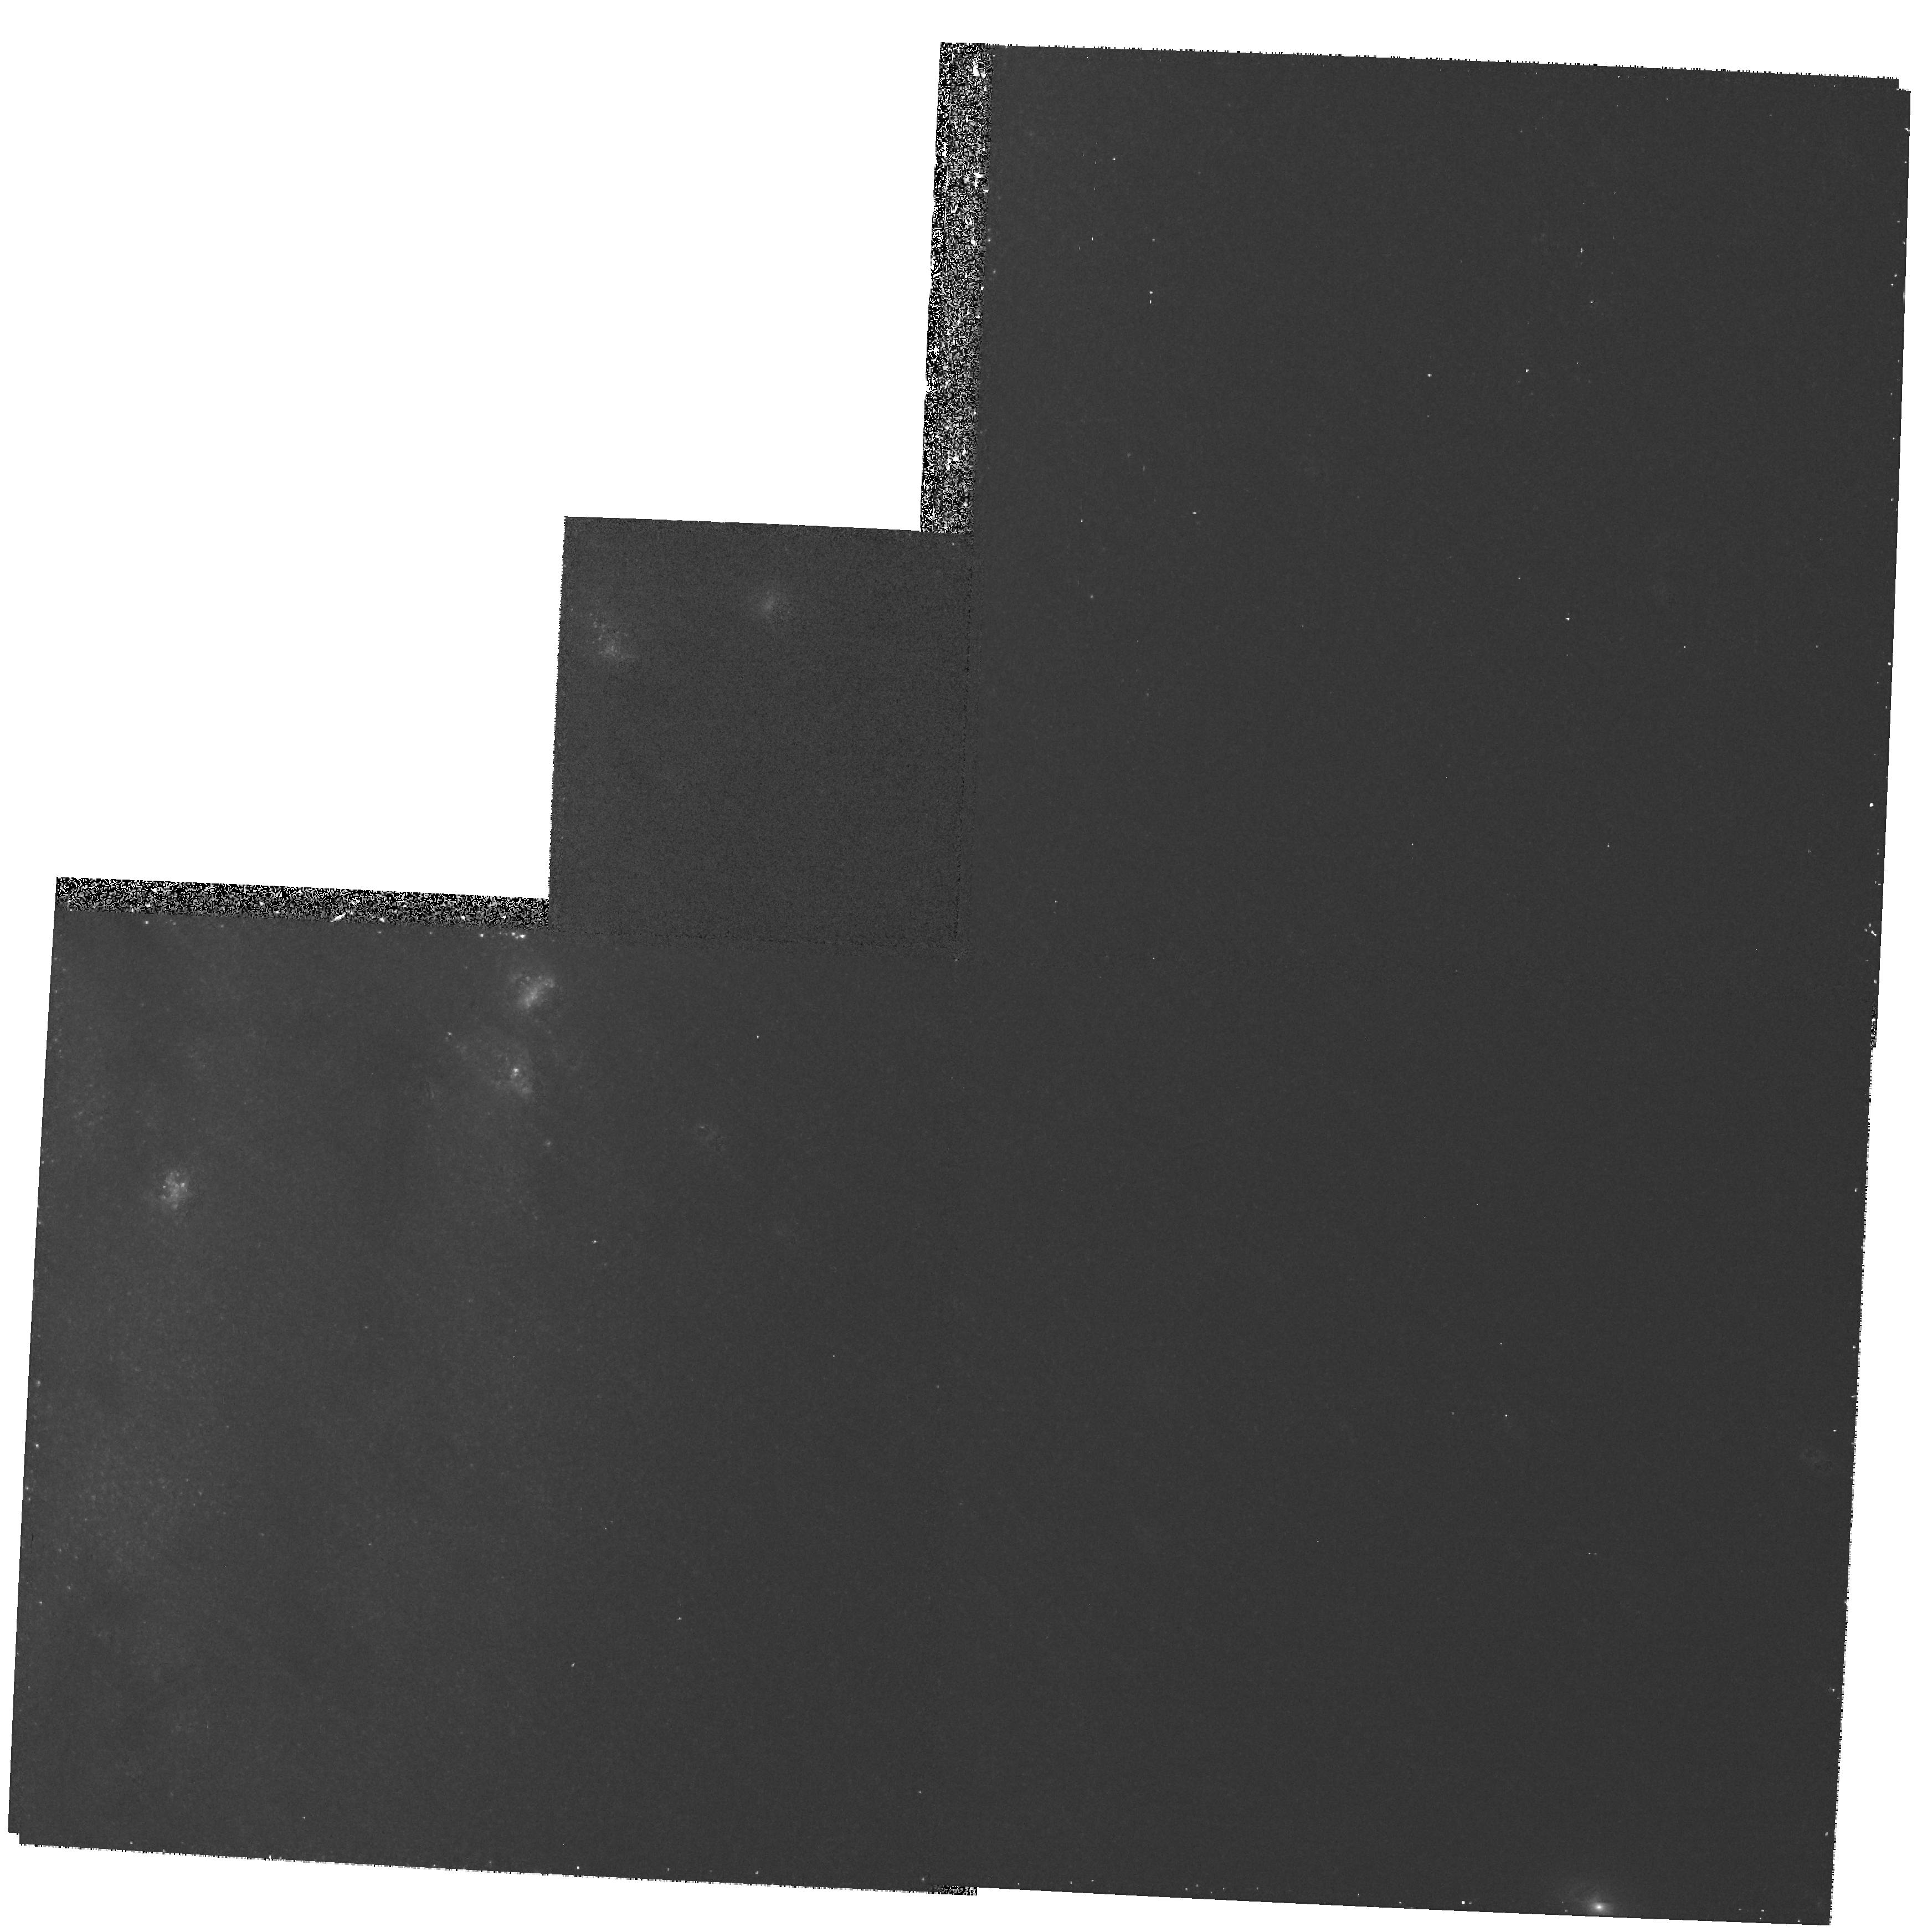
Target: NGC3031-NUC
Instrument: WFPC2/PC
Filter: F555W
Exposure: 22 min
Observation ID: hst_7351_01_wfpc2_pc_f555w_u51301

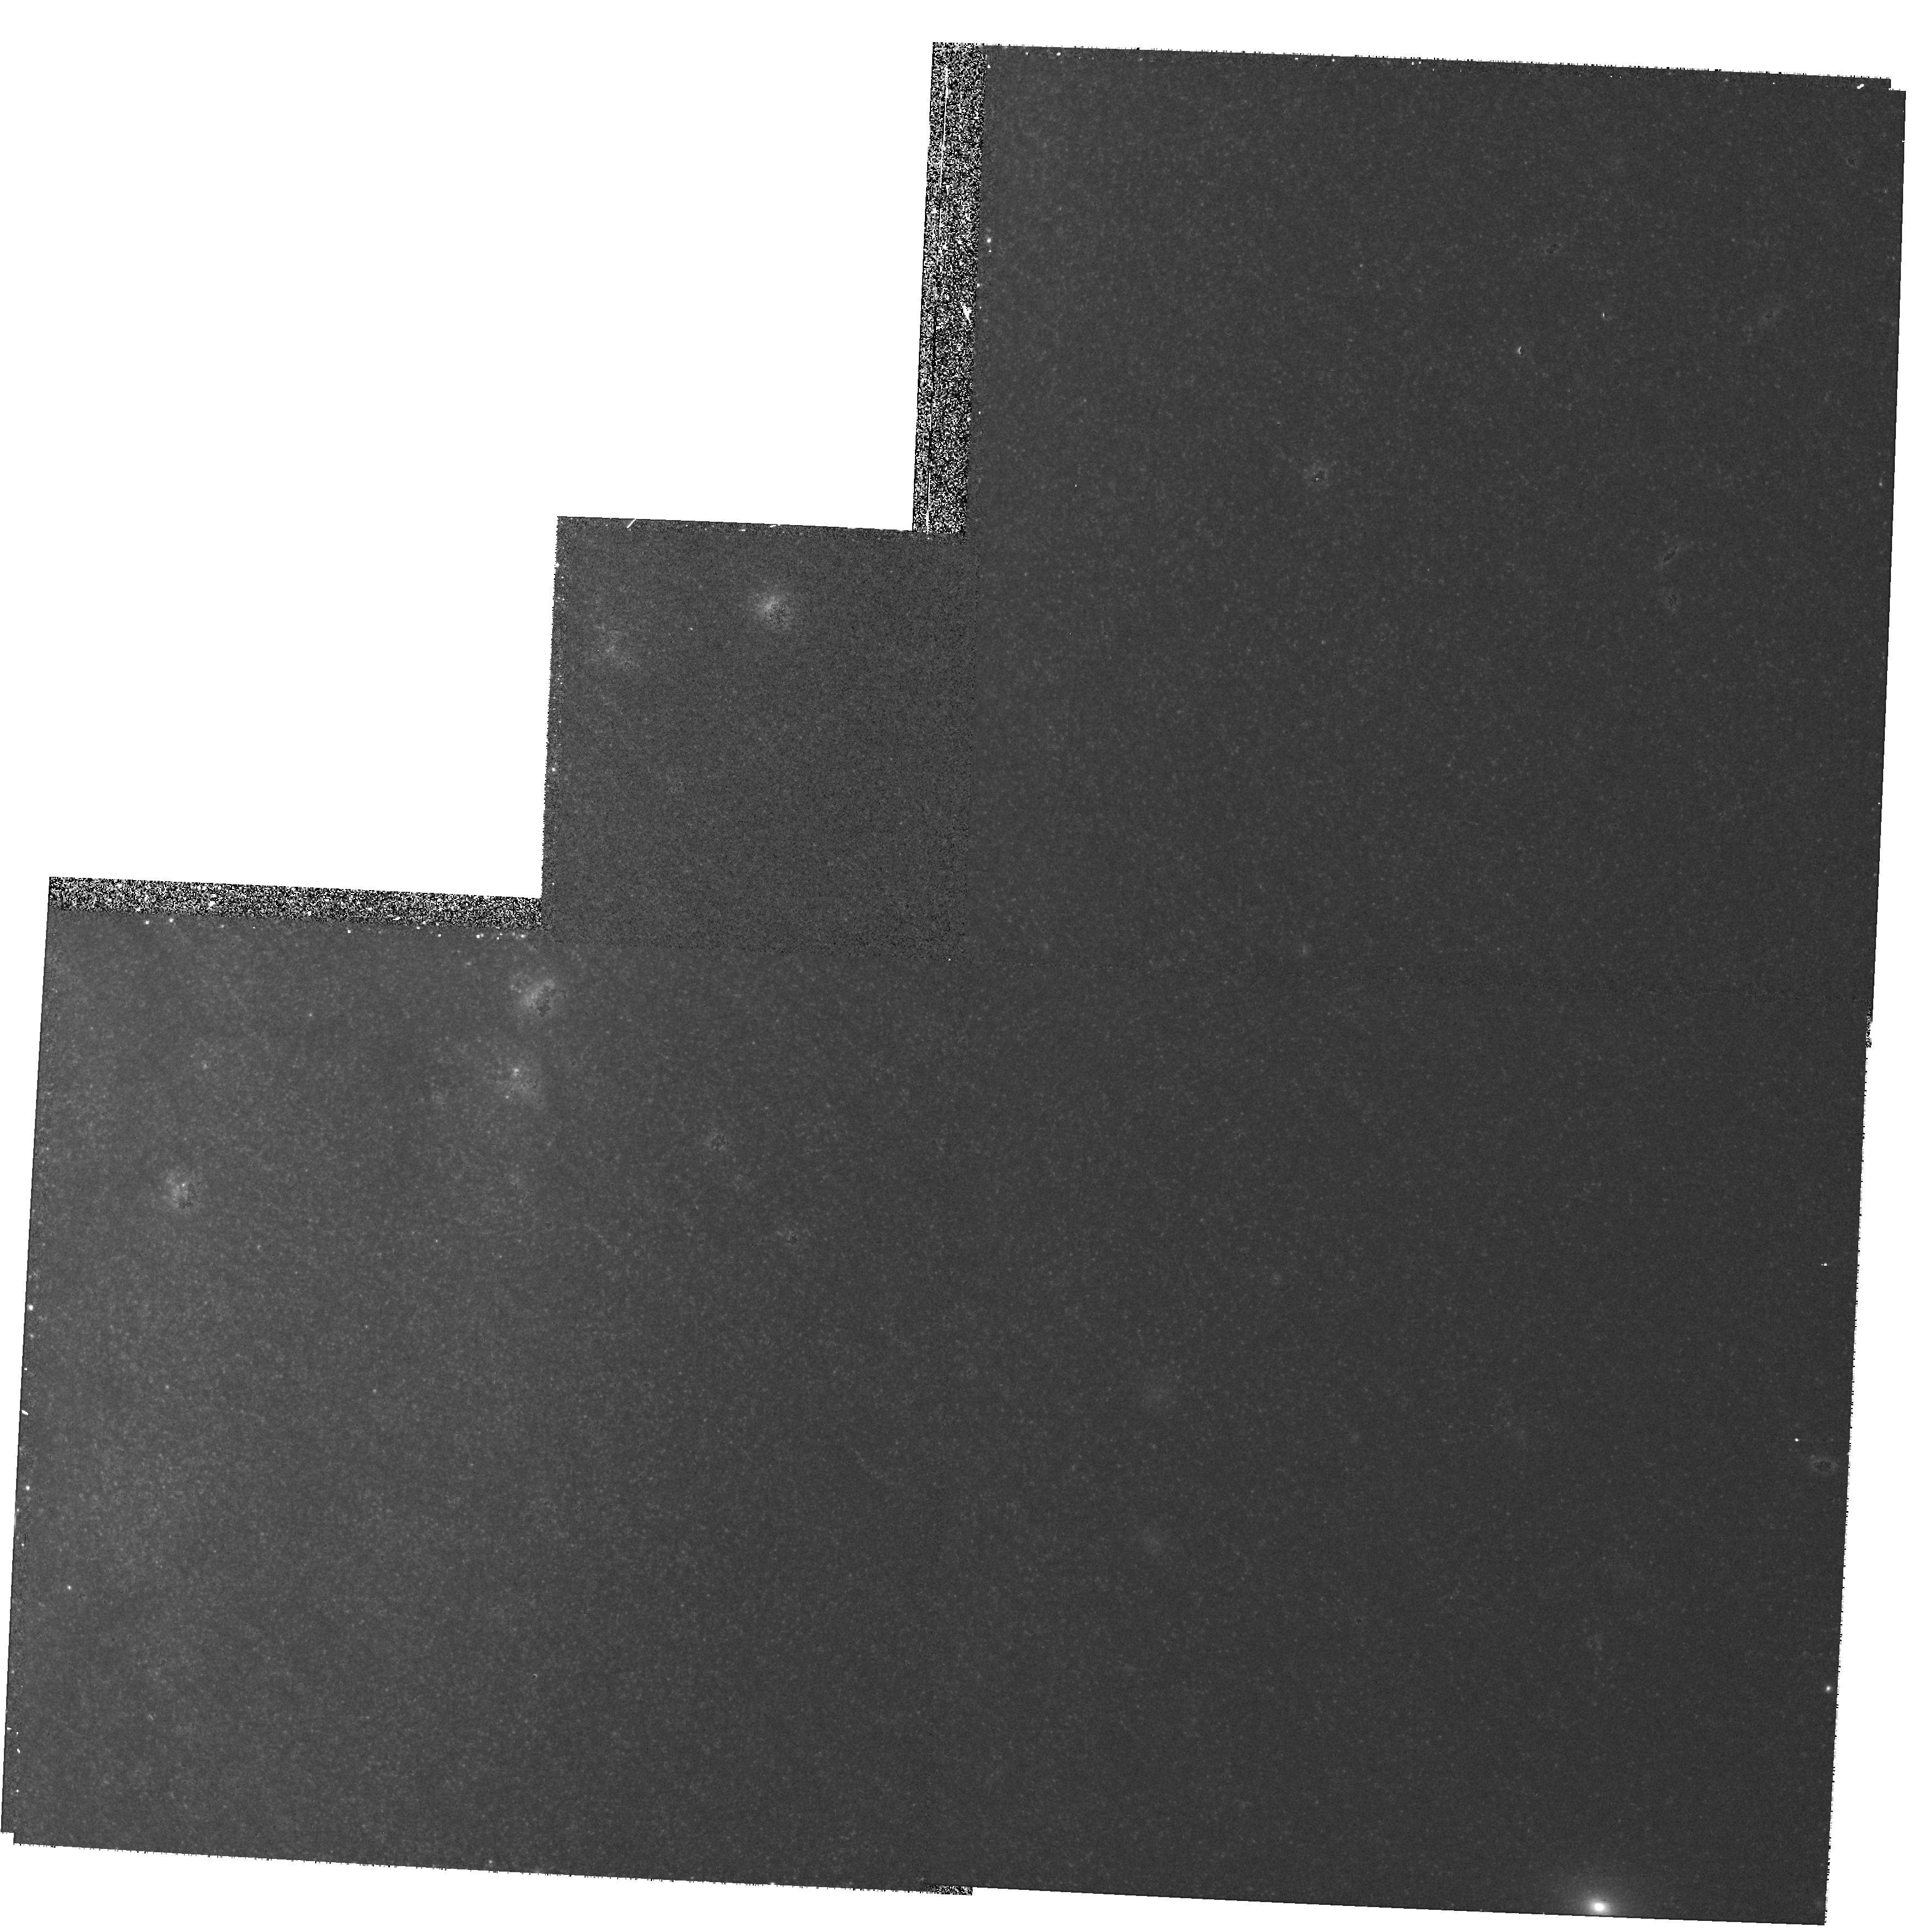
Target: NGC3031-NUC
Instrument: WFPC2/PC
Filter: F814W
Exposure: 22 min
Observation ID: hst_7351_01_wfpc2_pc_f814w_u51301

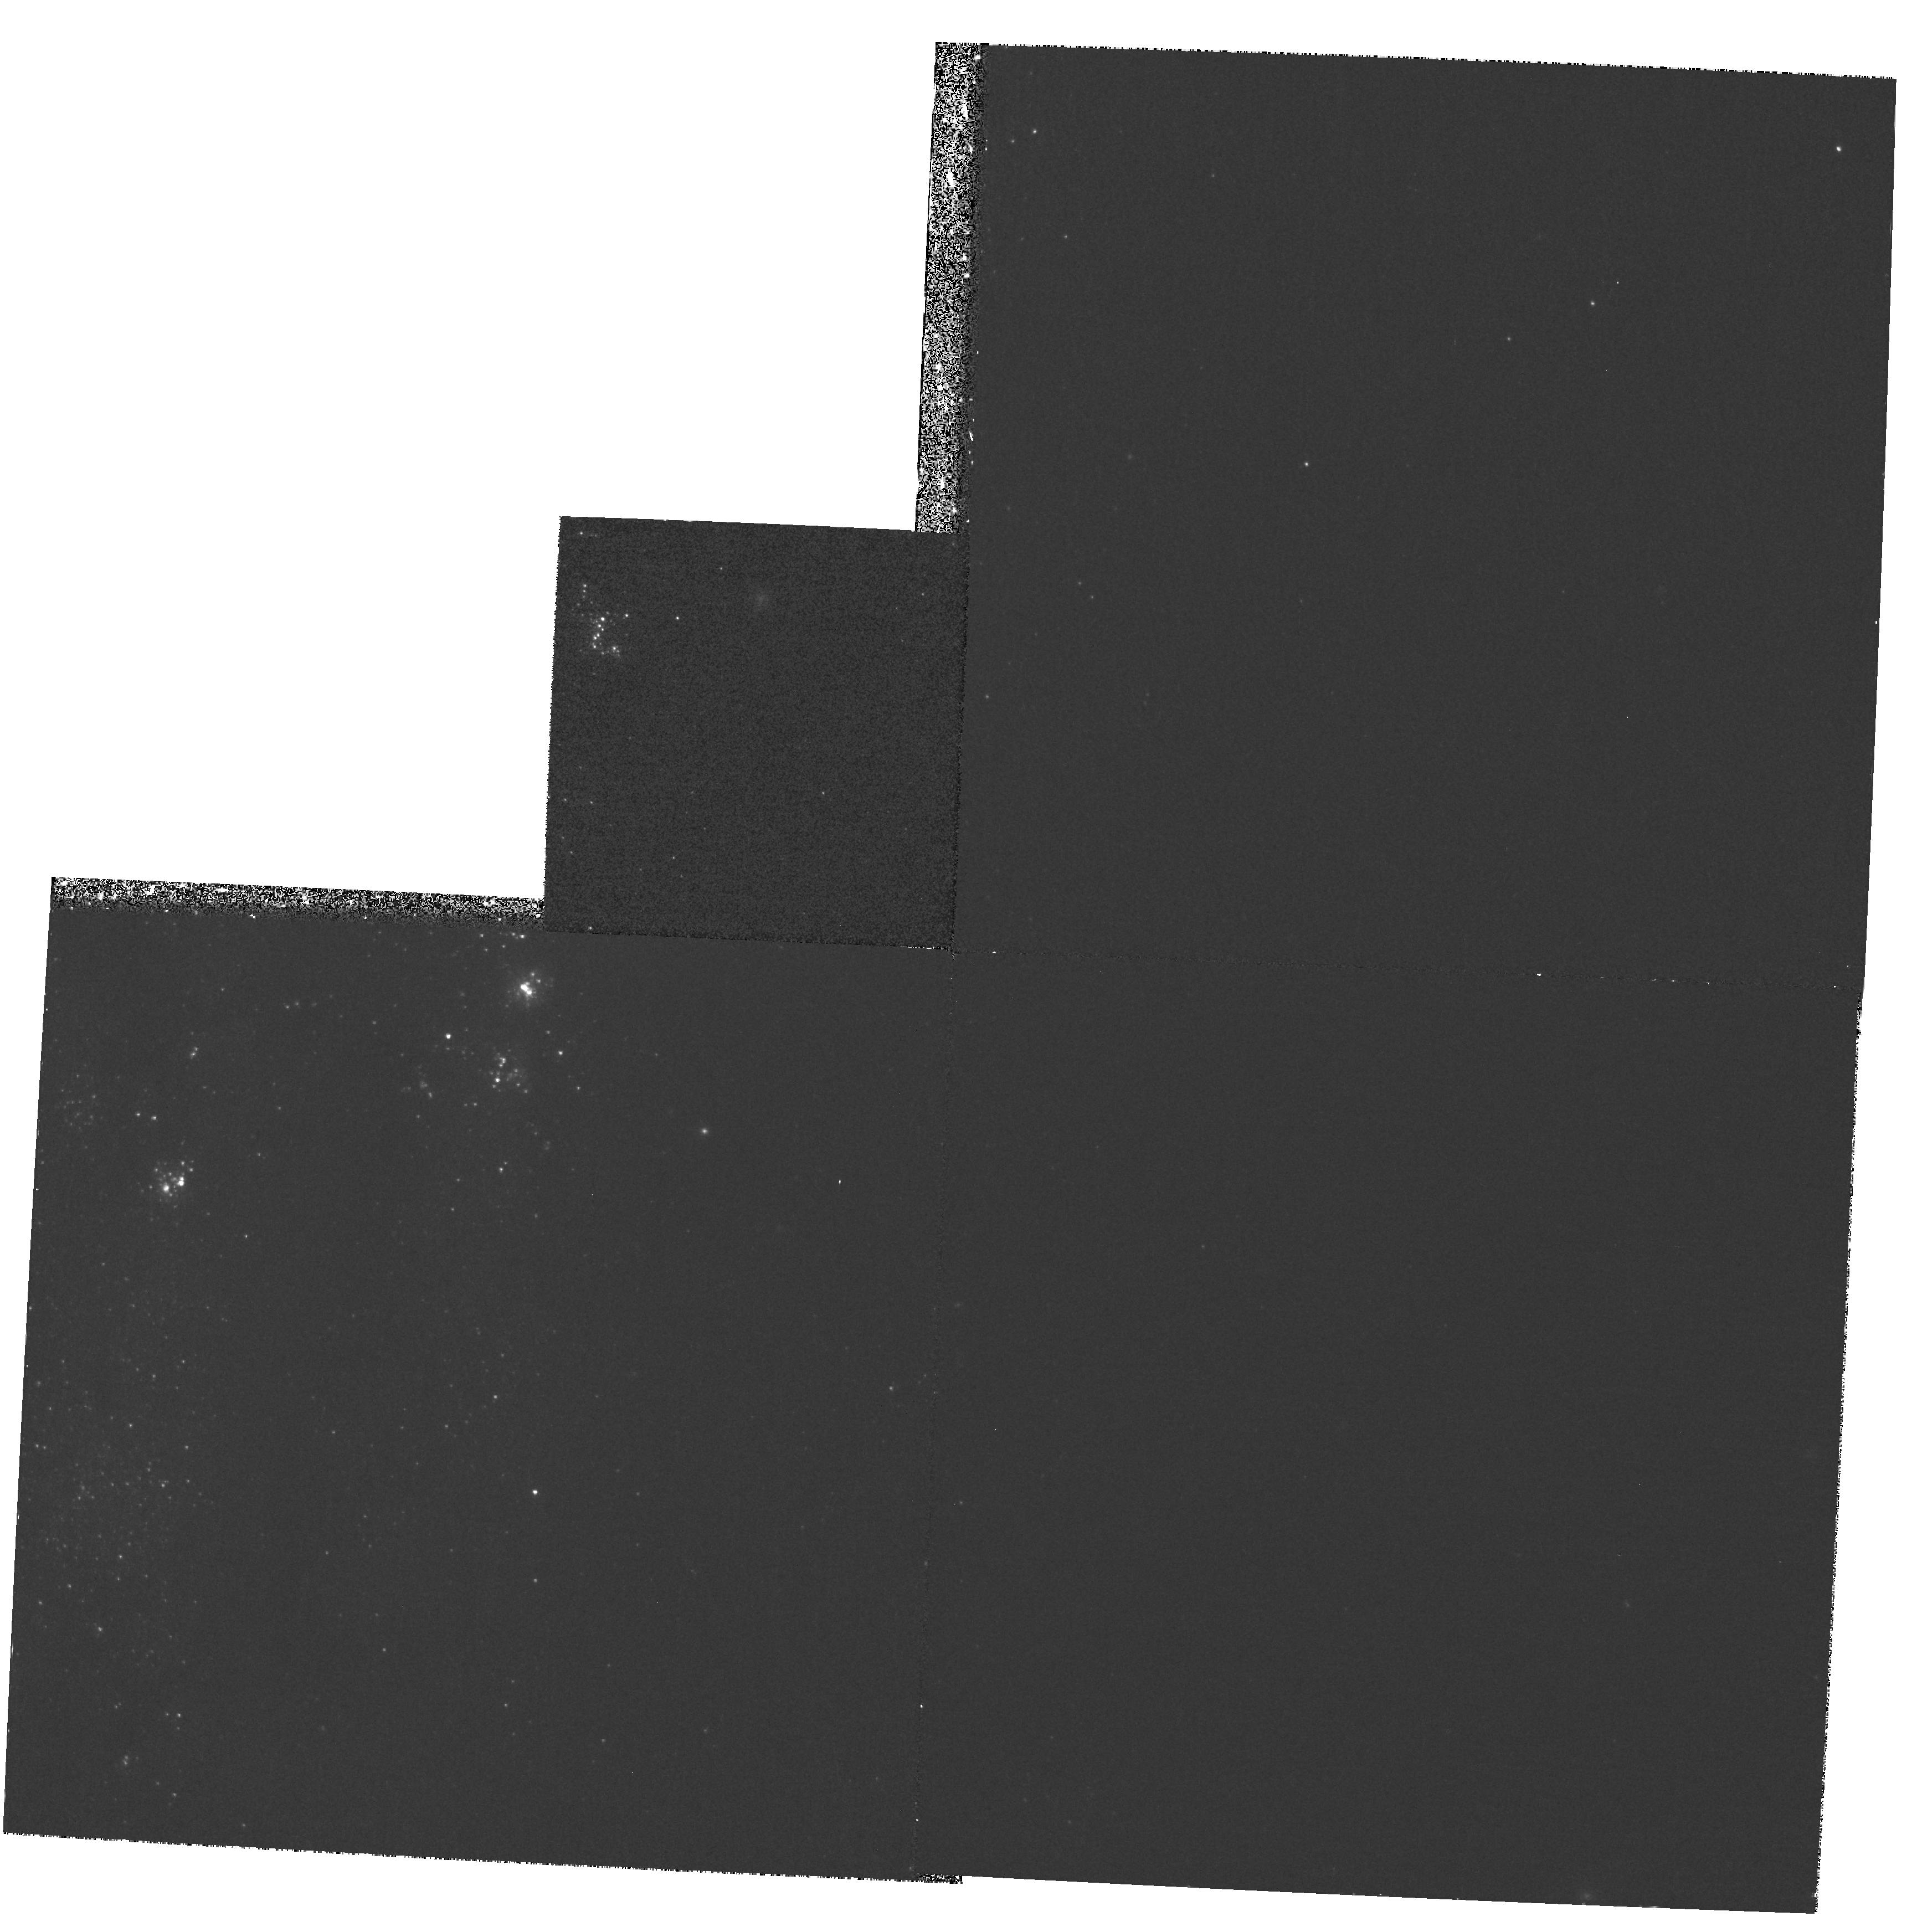
Target: NGC3031-NUC
Instrument: WFPC2/PC
Filter: F439W
Exposure: 37 min
Observation ID: hst_7351_01_wfpc2_pc_f439w_u51301

Kinematics of the Halpha Nuclear Disk in M81: A Search for a MBH in the Nearest LINER (PI: Ford, Holland)

As the nearest example of an AGN with a directly observable nucleus, M81 is important and merits intense scrutiny. Because HST's exquisite angular resolution is fixed, the minimum detectable mass of a massive black hole (M_BH) and the minimum detectable radius of influence of the M_BH scale with distance. Consequently, M81, with a minimum detectable M_BH ~ 10^6 M_sun, and M31 are our best bests for pinning down the lower end of the M_BH mass function in luminous galaxies. And, if we can show unambiguously that M81 hosts a M_BH, as appears will be the case in the Milky Way, M31, and M32, we will have evidence that M_BHs are commonly, and perhaps always, found in nucleated galaxies. Our WFPC2 Halpha images show that there is a small (r ~ 70 pc) disk of ionized gas in the center of M81. The disk has nearly the same size as the nuclear disks in M87 and NGC 4261, and shows many of the same morphological features (eg spiral arms and eccentricity). We propose to take STIS 0.1" long-slit spectra with the G750M grating to measure the kinematics in the nuclear disk. Our goals are: 1) Measure and characterize the kinematics and turbulence in the disk, and investigate the variability of the broad line region. 2)Use the kinematics and our HST images to measure the central mass-to-light ratio and the mass of the unresolved (r <= 0.8 pc) Seyfert-like nucleus. This ``knocking on the door'' of M81 for the M_BH census will yield an important datum in the new field of black hole demographics.